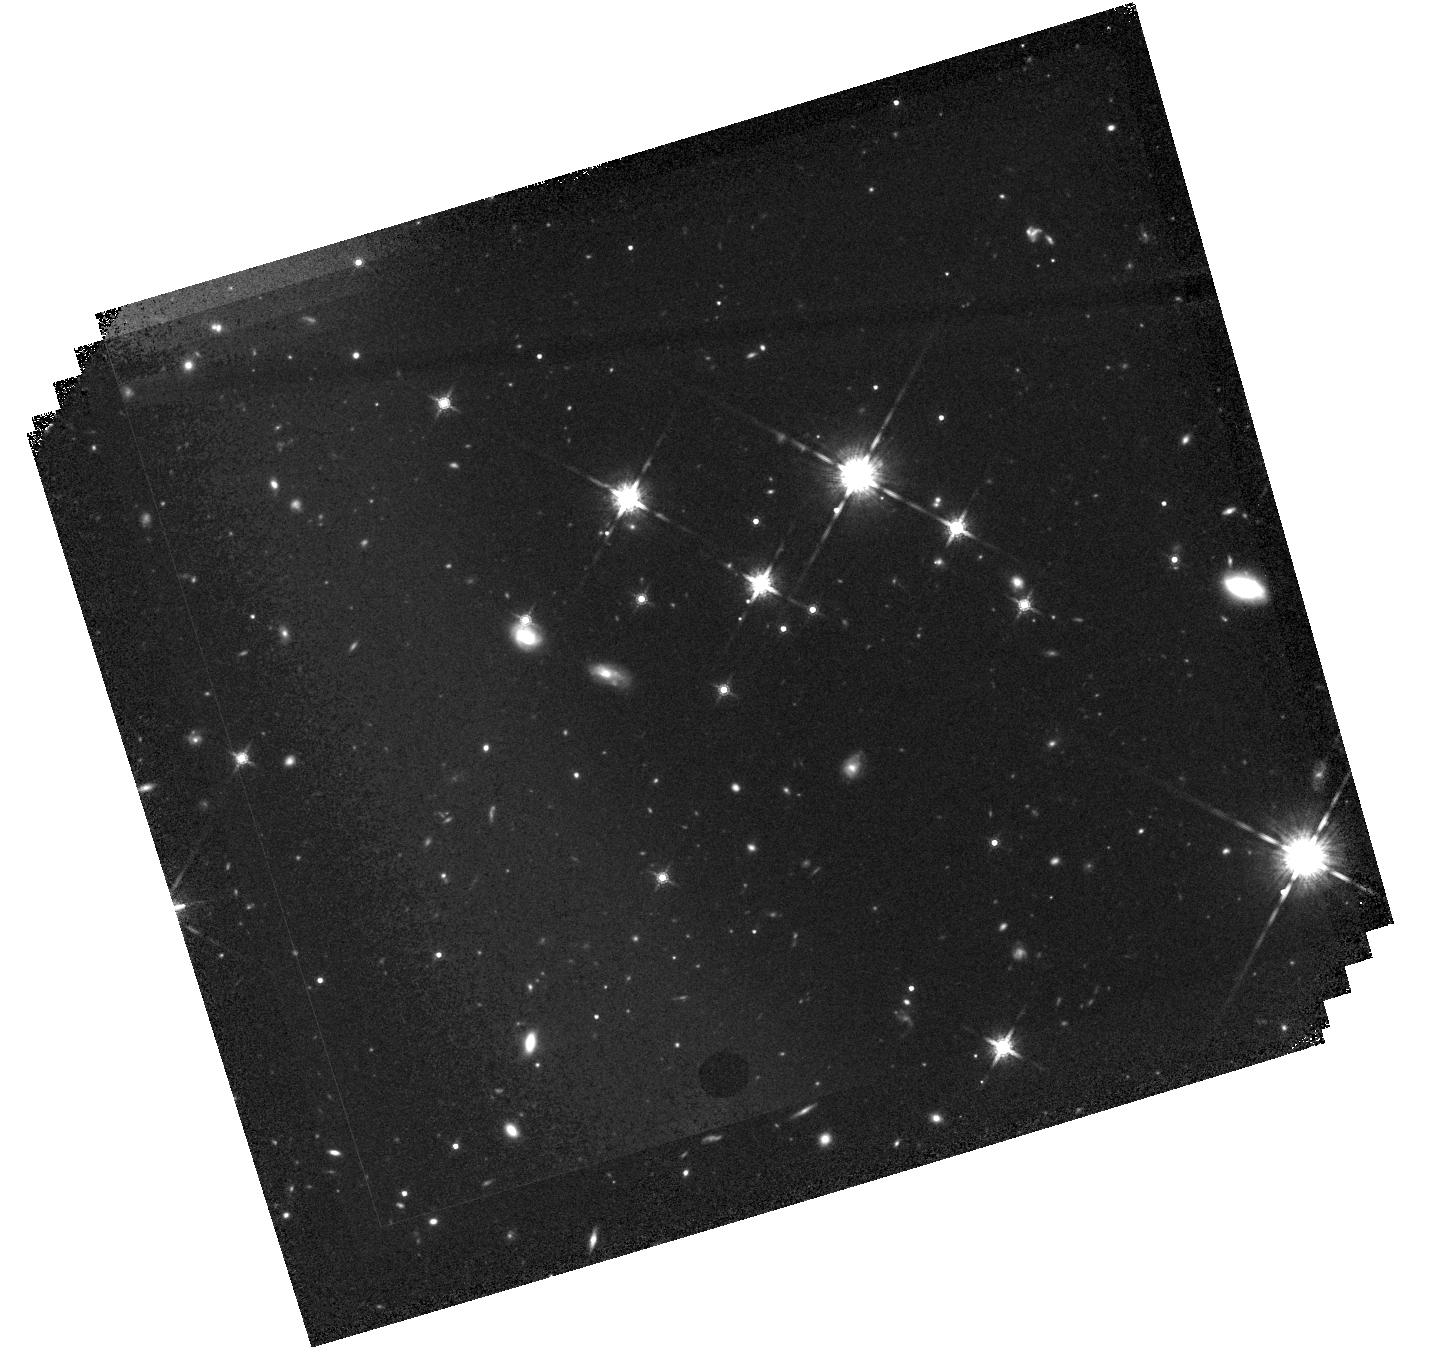
Target: 7C-1754+6737. Instrument: WFC3/IR. Filter: F160W. Exposure: 42 min. Observation ID: hst_17241_02_wfc3_ir_f160w_if2b02

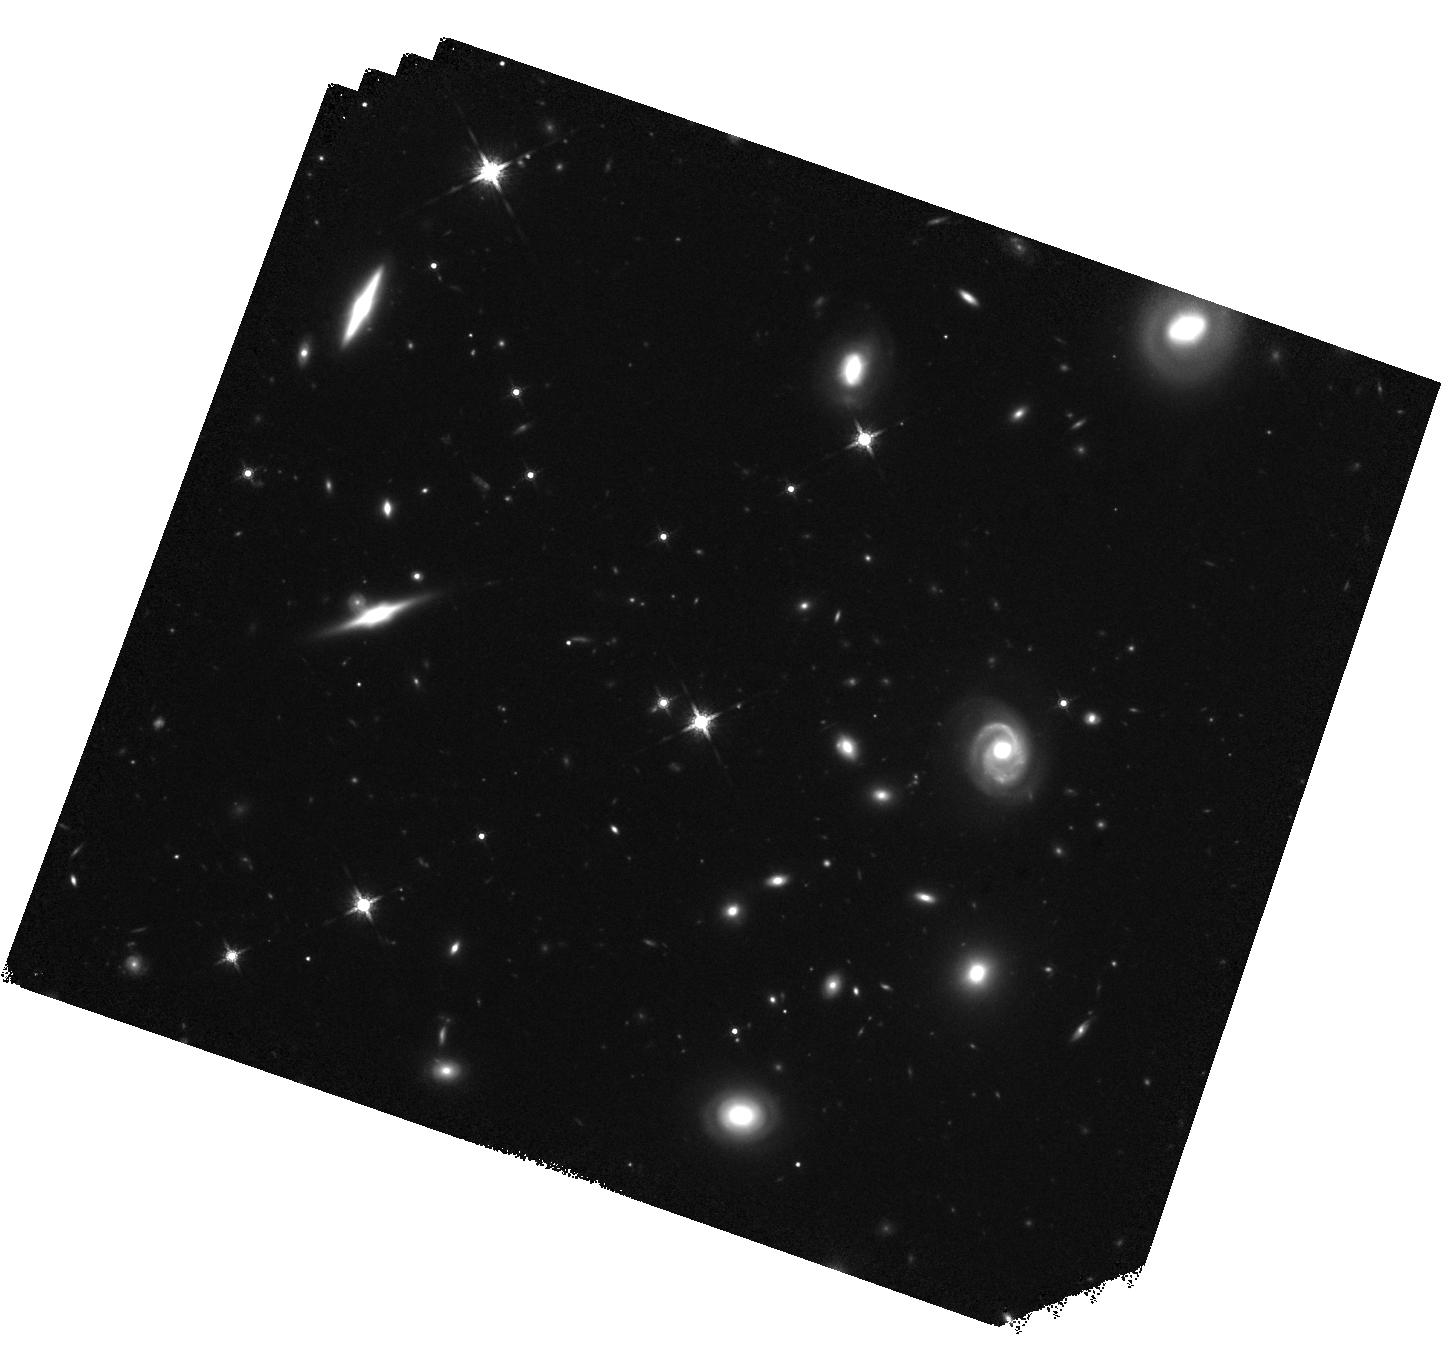
Target: QSO-B0727+409. Instrument: WFC3/IR. Filter: F160W. Exposure: 37 min. Observation ID: hst_17241_01_wfc3_ir_f160w_if2b01

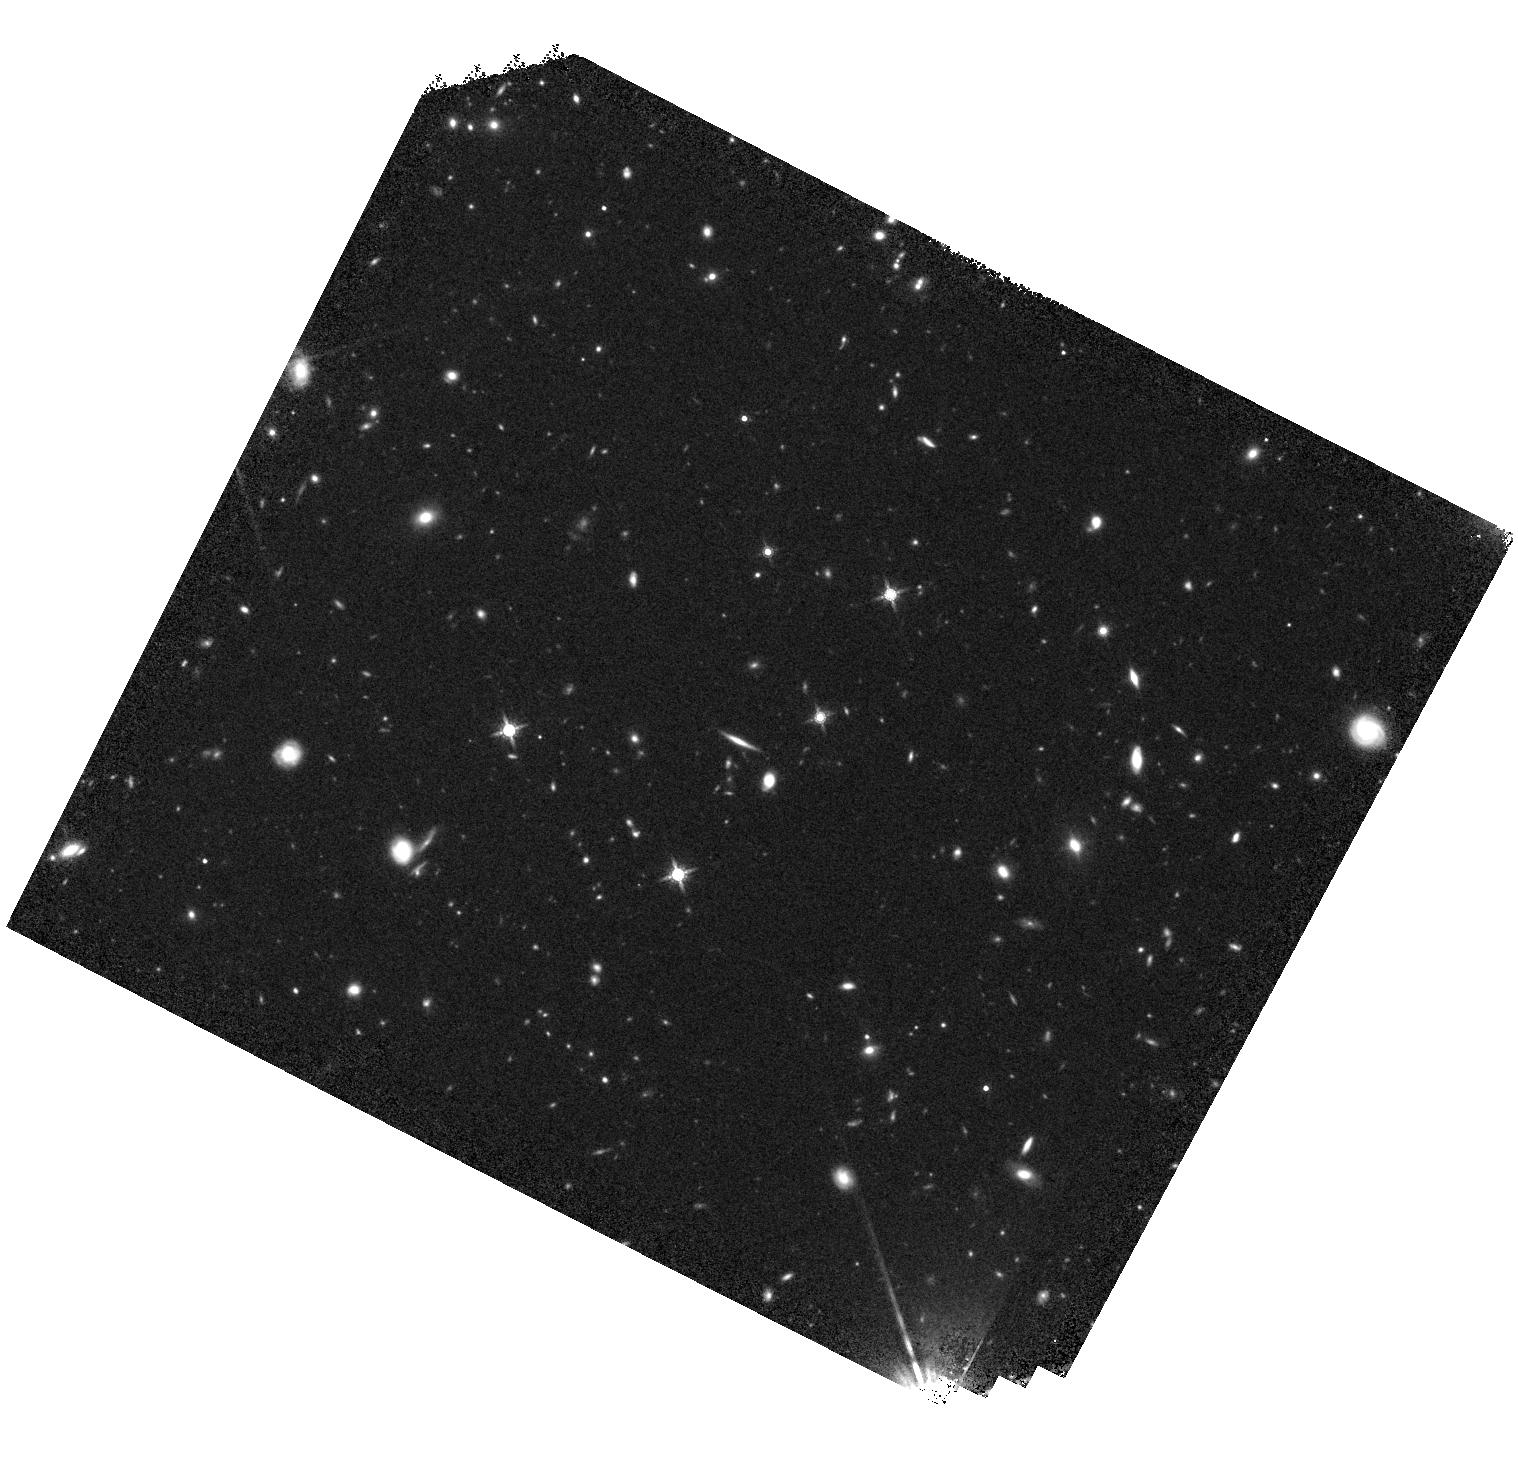
Target: 6C-123945+373654. Instrument: WFC3/IR. Filter: F160W. Exposure: 37 min. Observation ID: hst_17241_03_wfc3_ir_f160w_if2b03

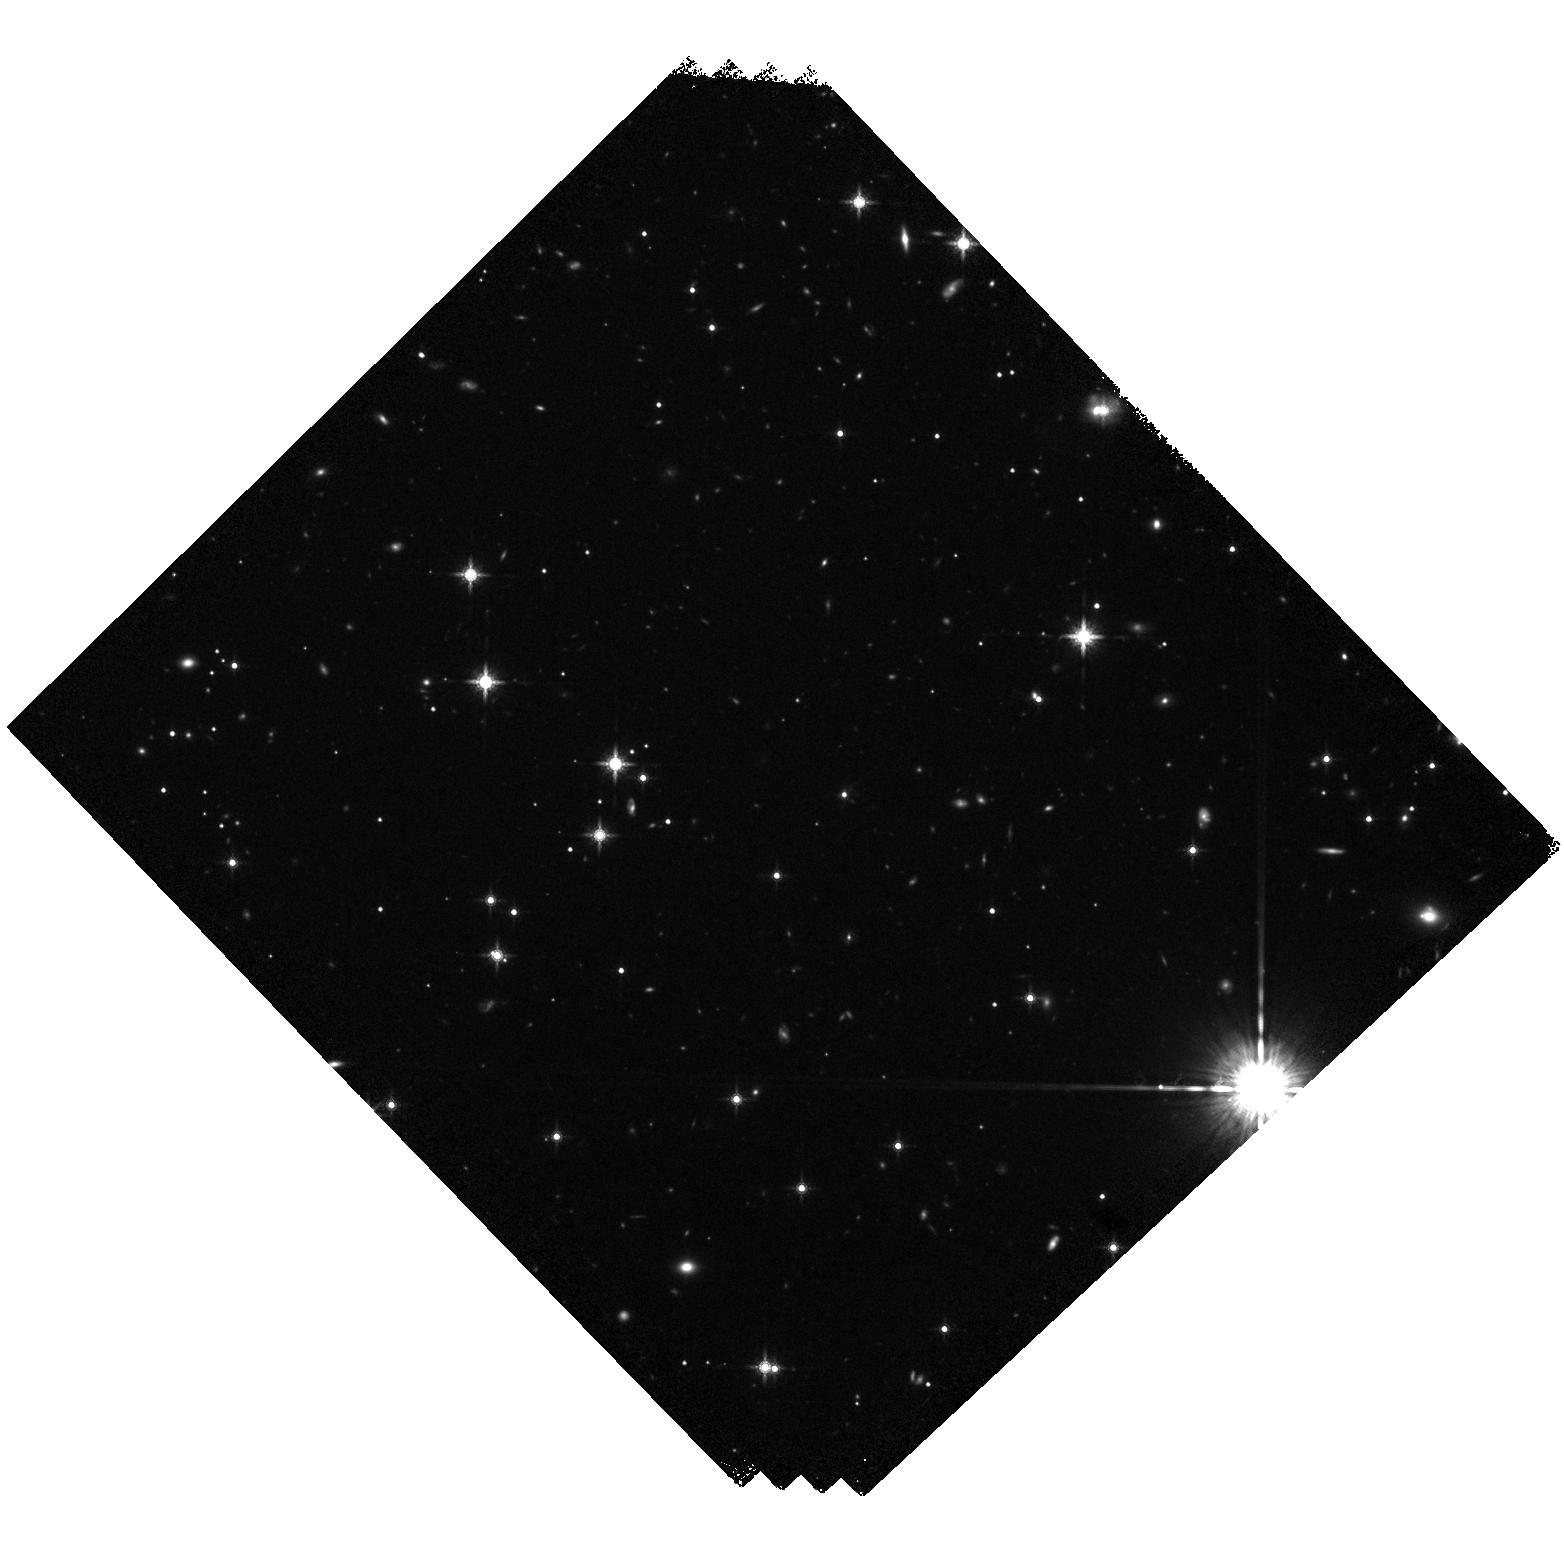
Target: QSO-B1713+218. Instrument: WFC3/IR. Filter: F160W. Exposure: 37 min. Observation ID: hst_17241_04_wfc3_ir_f160w_if2b04

Examining the Variability of High-Redshift Jets (PI: Meyer, Eileen T)

Recent work has shown that kpc-scale X-ray jets are variable on timescales of weeks to a few years. Variability places very strong constraints on the characteristics of the emitting region, and rules out inverse-Compton upscattered CMB as the origin for the unidentified hard X-ray component. However, very few X-ray jets at redshifts z>2 have the multiple Chandra observations required to test for variability. Here we propose moderate-depth snapshots (20 ks each) of 14 X-ray jets previously detected by Chandra with redshifts ranging from 2-5. This will enable both variability studies and better spectral constraints to understand the nature of extragalactic X-ray jets at high redshift.